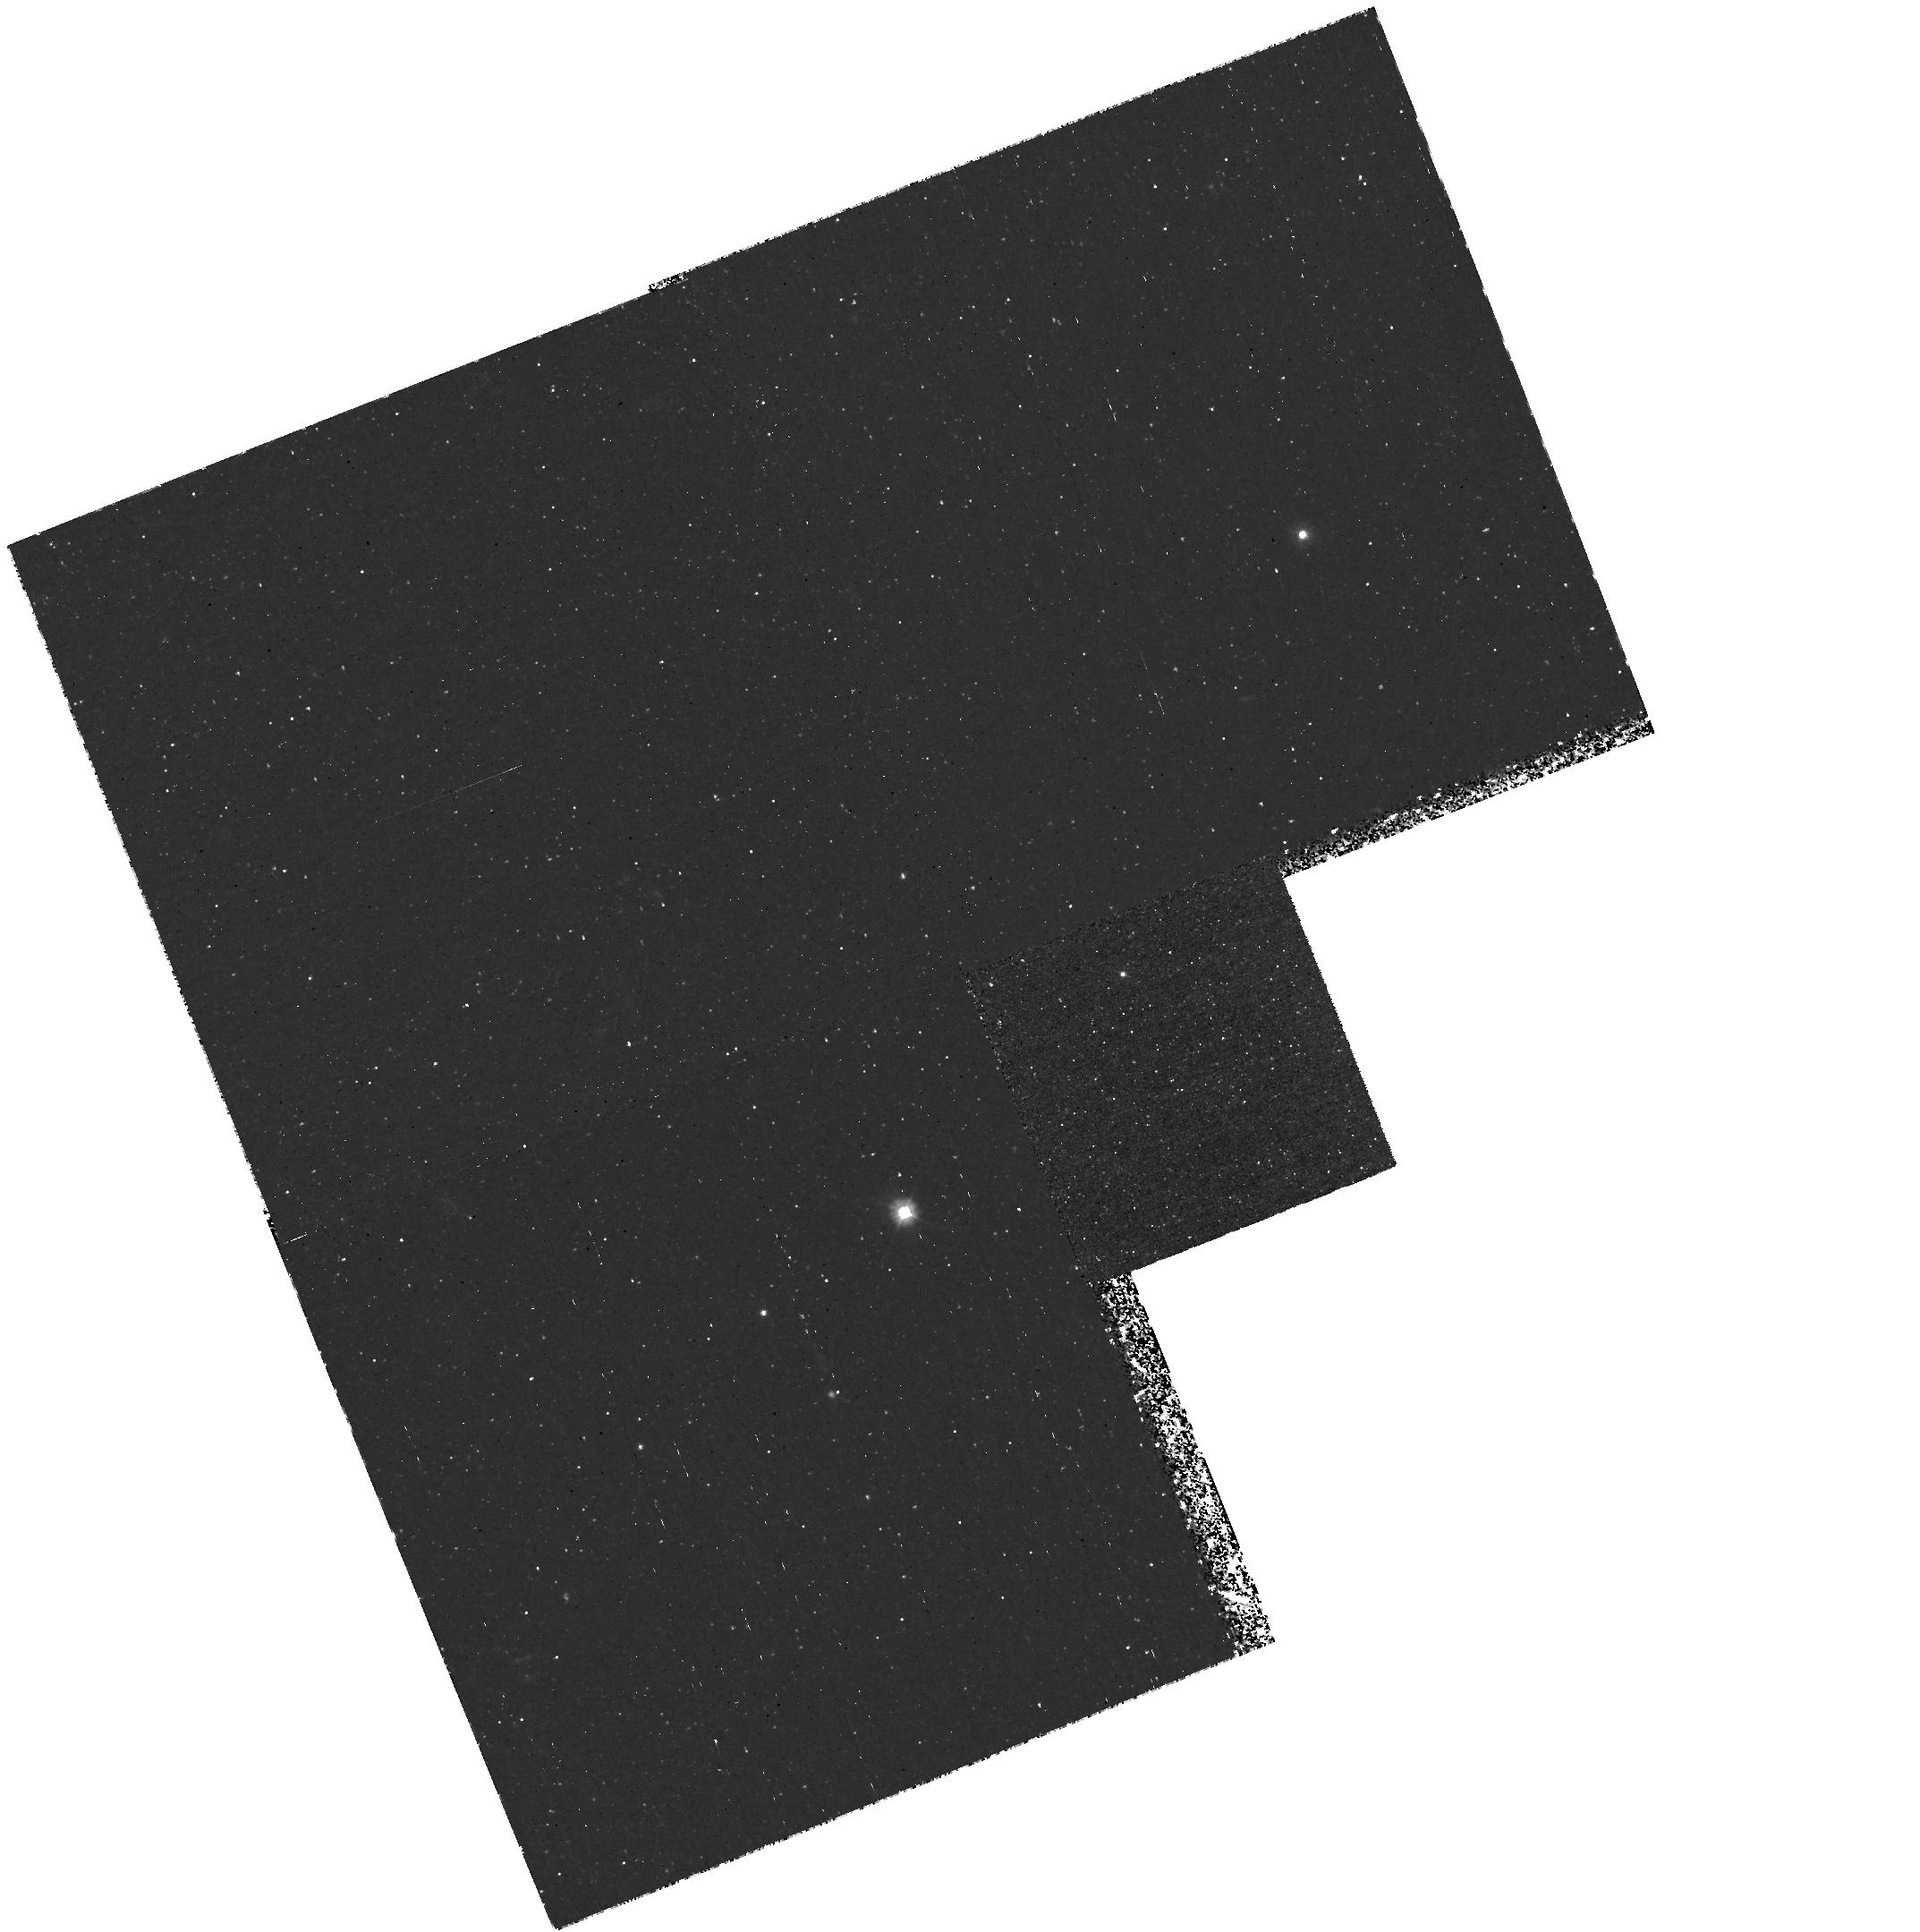
Target: Q2206-PAR. Instrument: WFPC2/PC. Filter: F300W. Exposure: 2.8 h. Observation ID: hst_7334_02_wfpc2_pc_f300w_u53l02

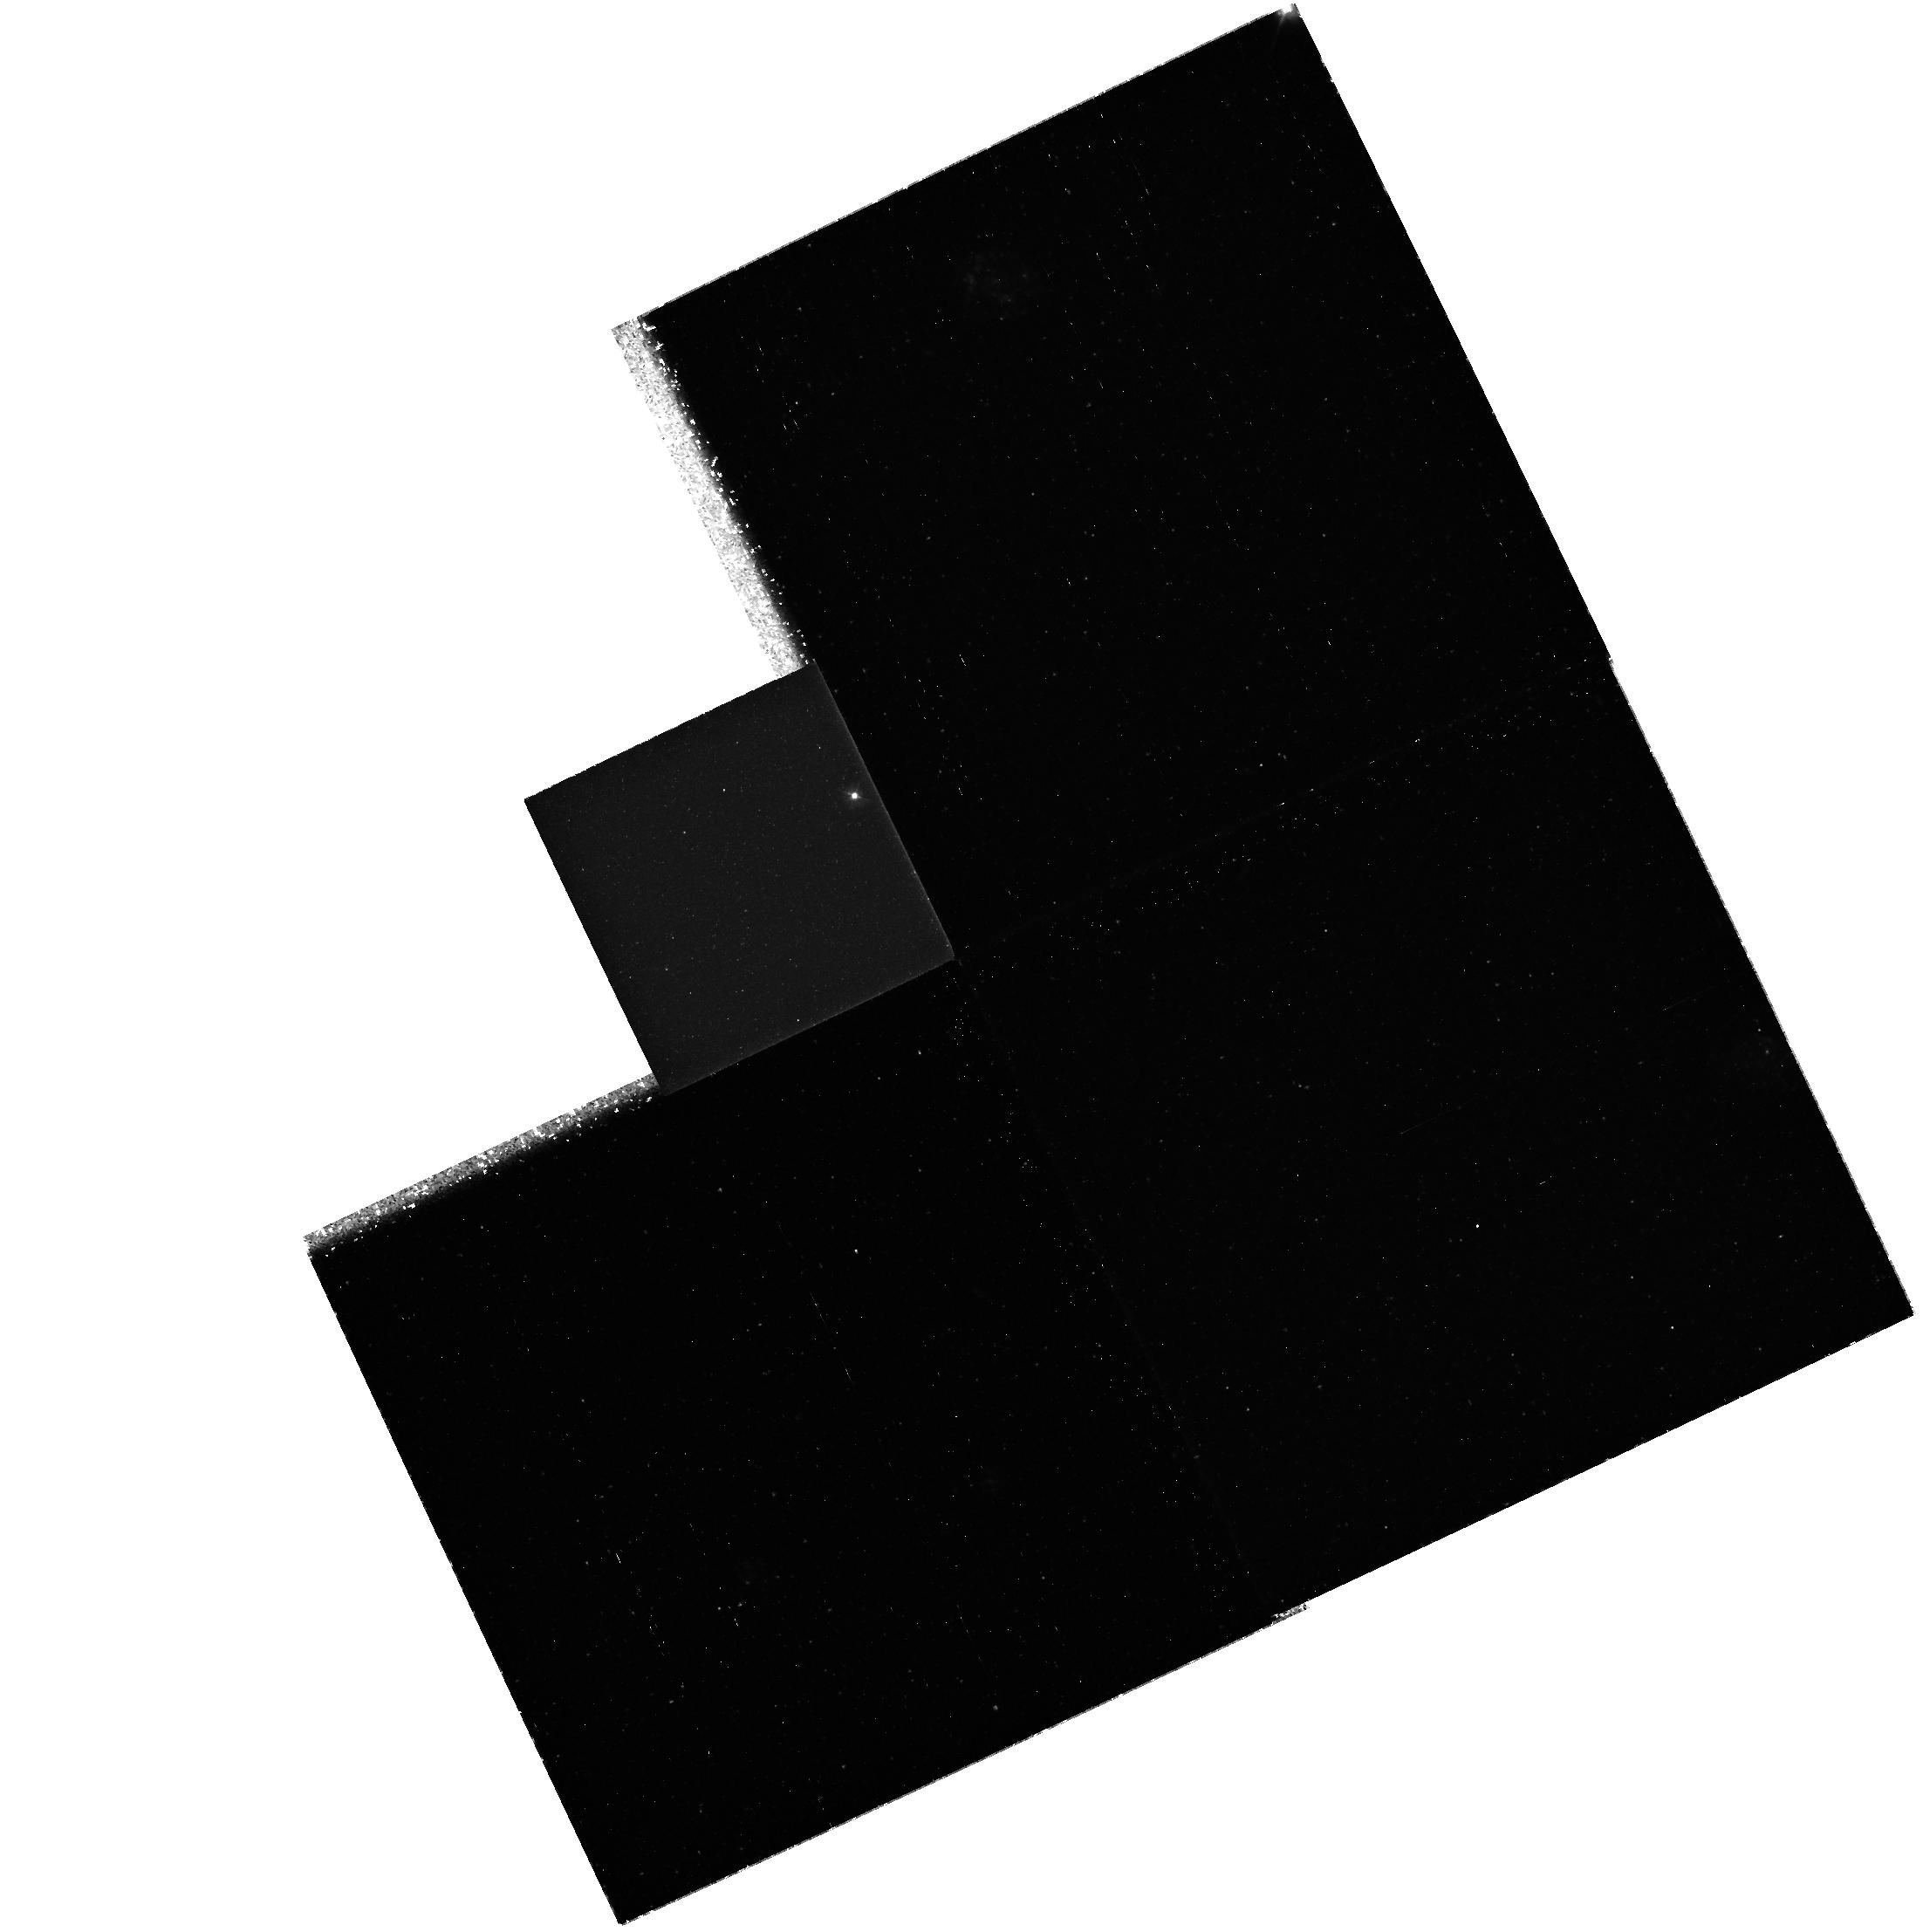
Target: Q2206-PAR. Instrument: WFPC2/PC. Filter: F300W. Exposure: 2.8 h. Observation ID: hst_7334_06_wfpc2_pc_f300w_u53l06

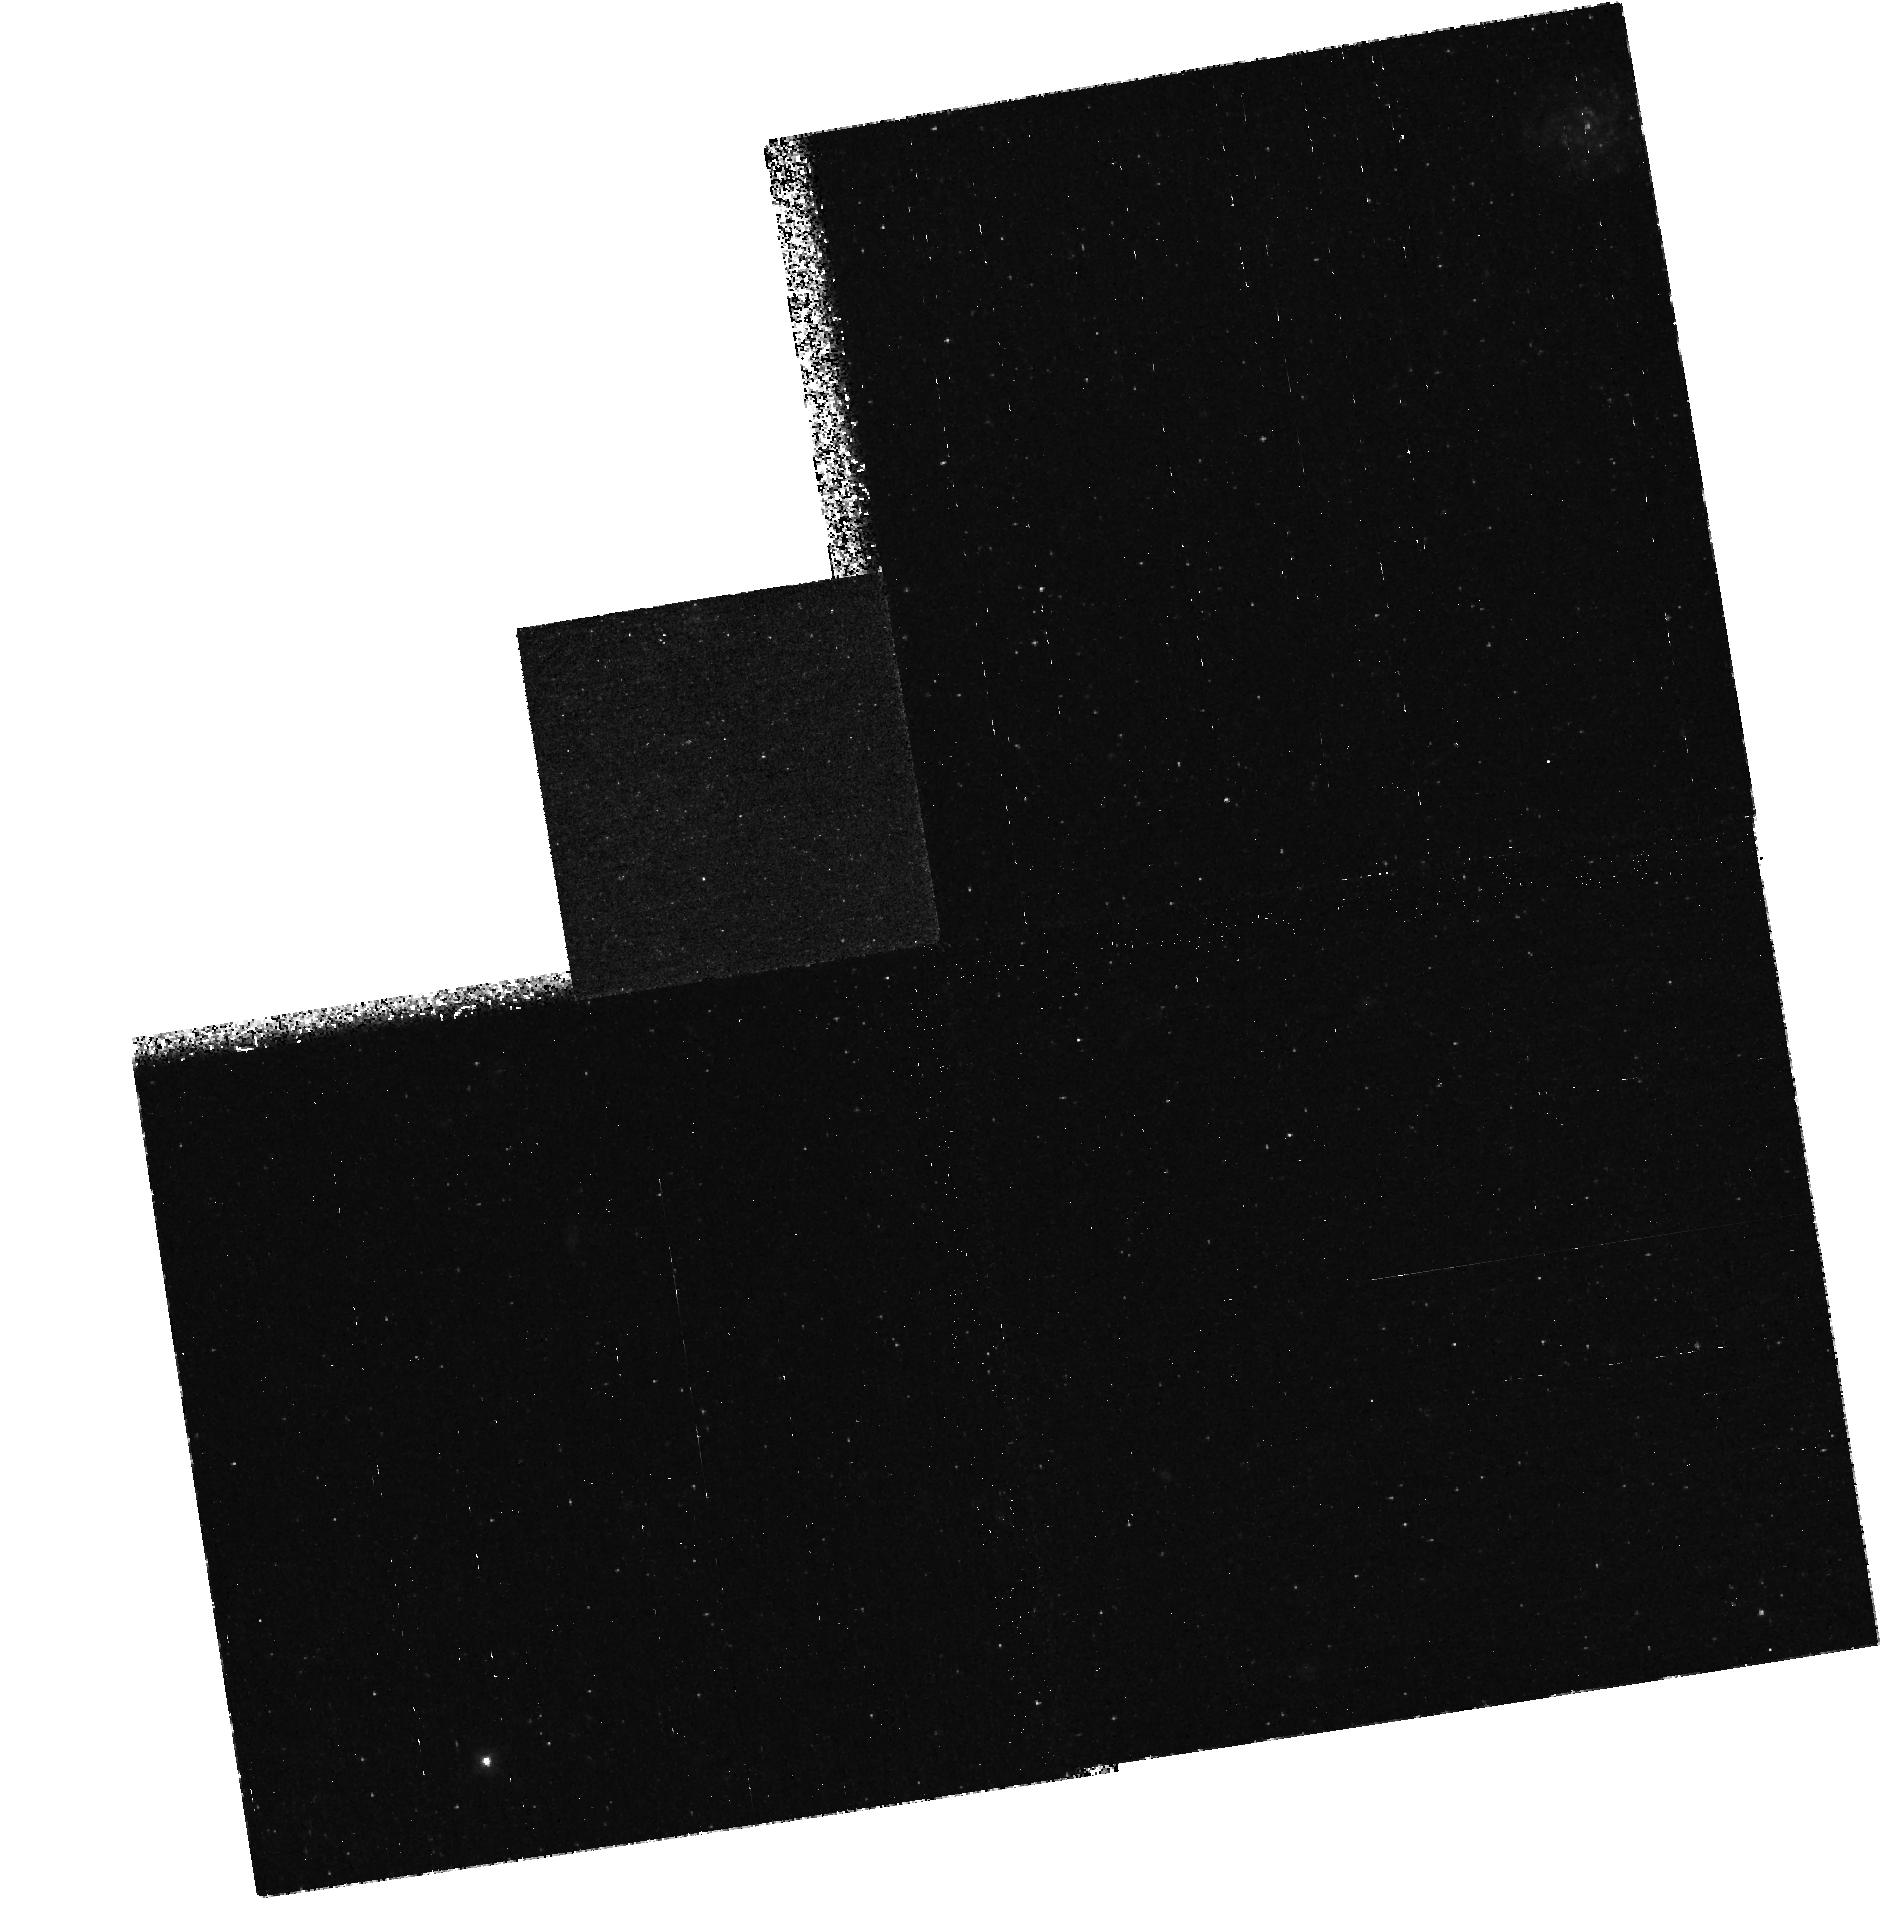
Target: Q2206-PAR. Instrument: WFPC2/PC. Filter: F300W. Exposure: 2.8 h. Observation ID: hst_7334_54_wfpc2_pc_f300w_u53l54

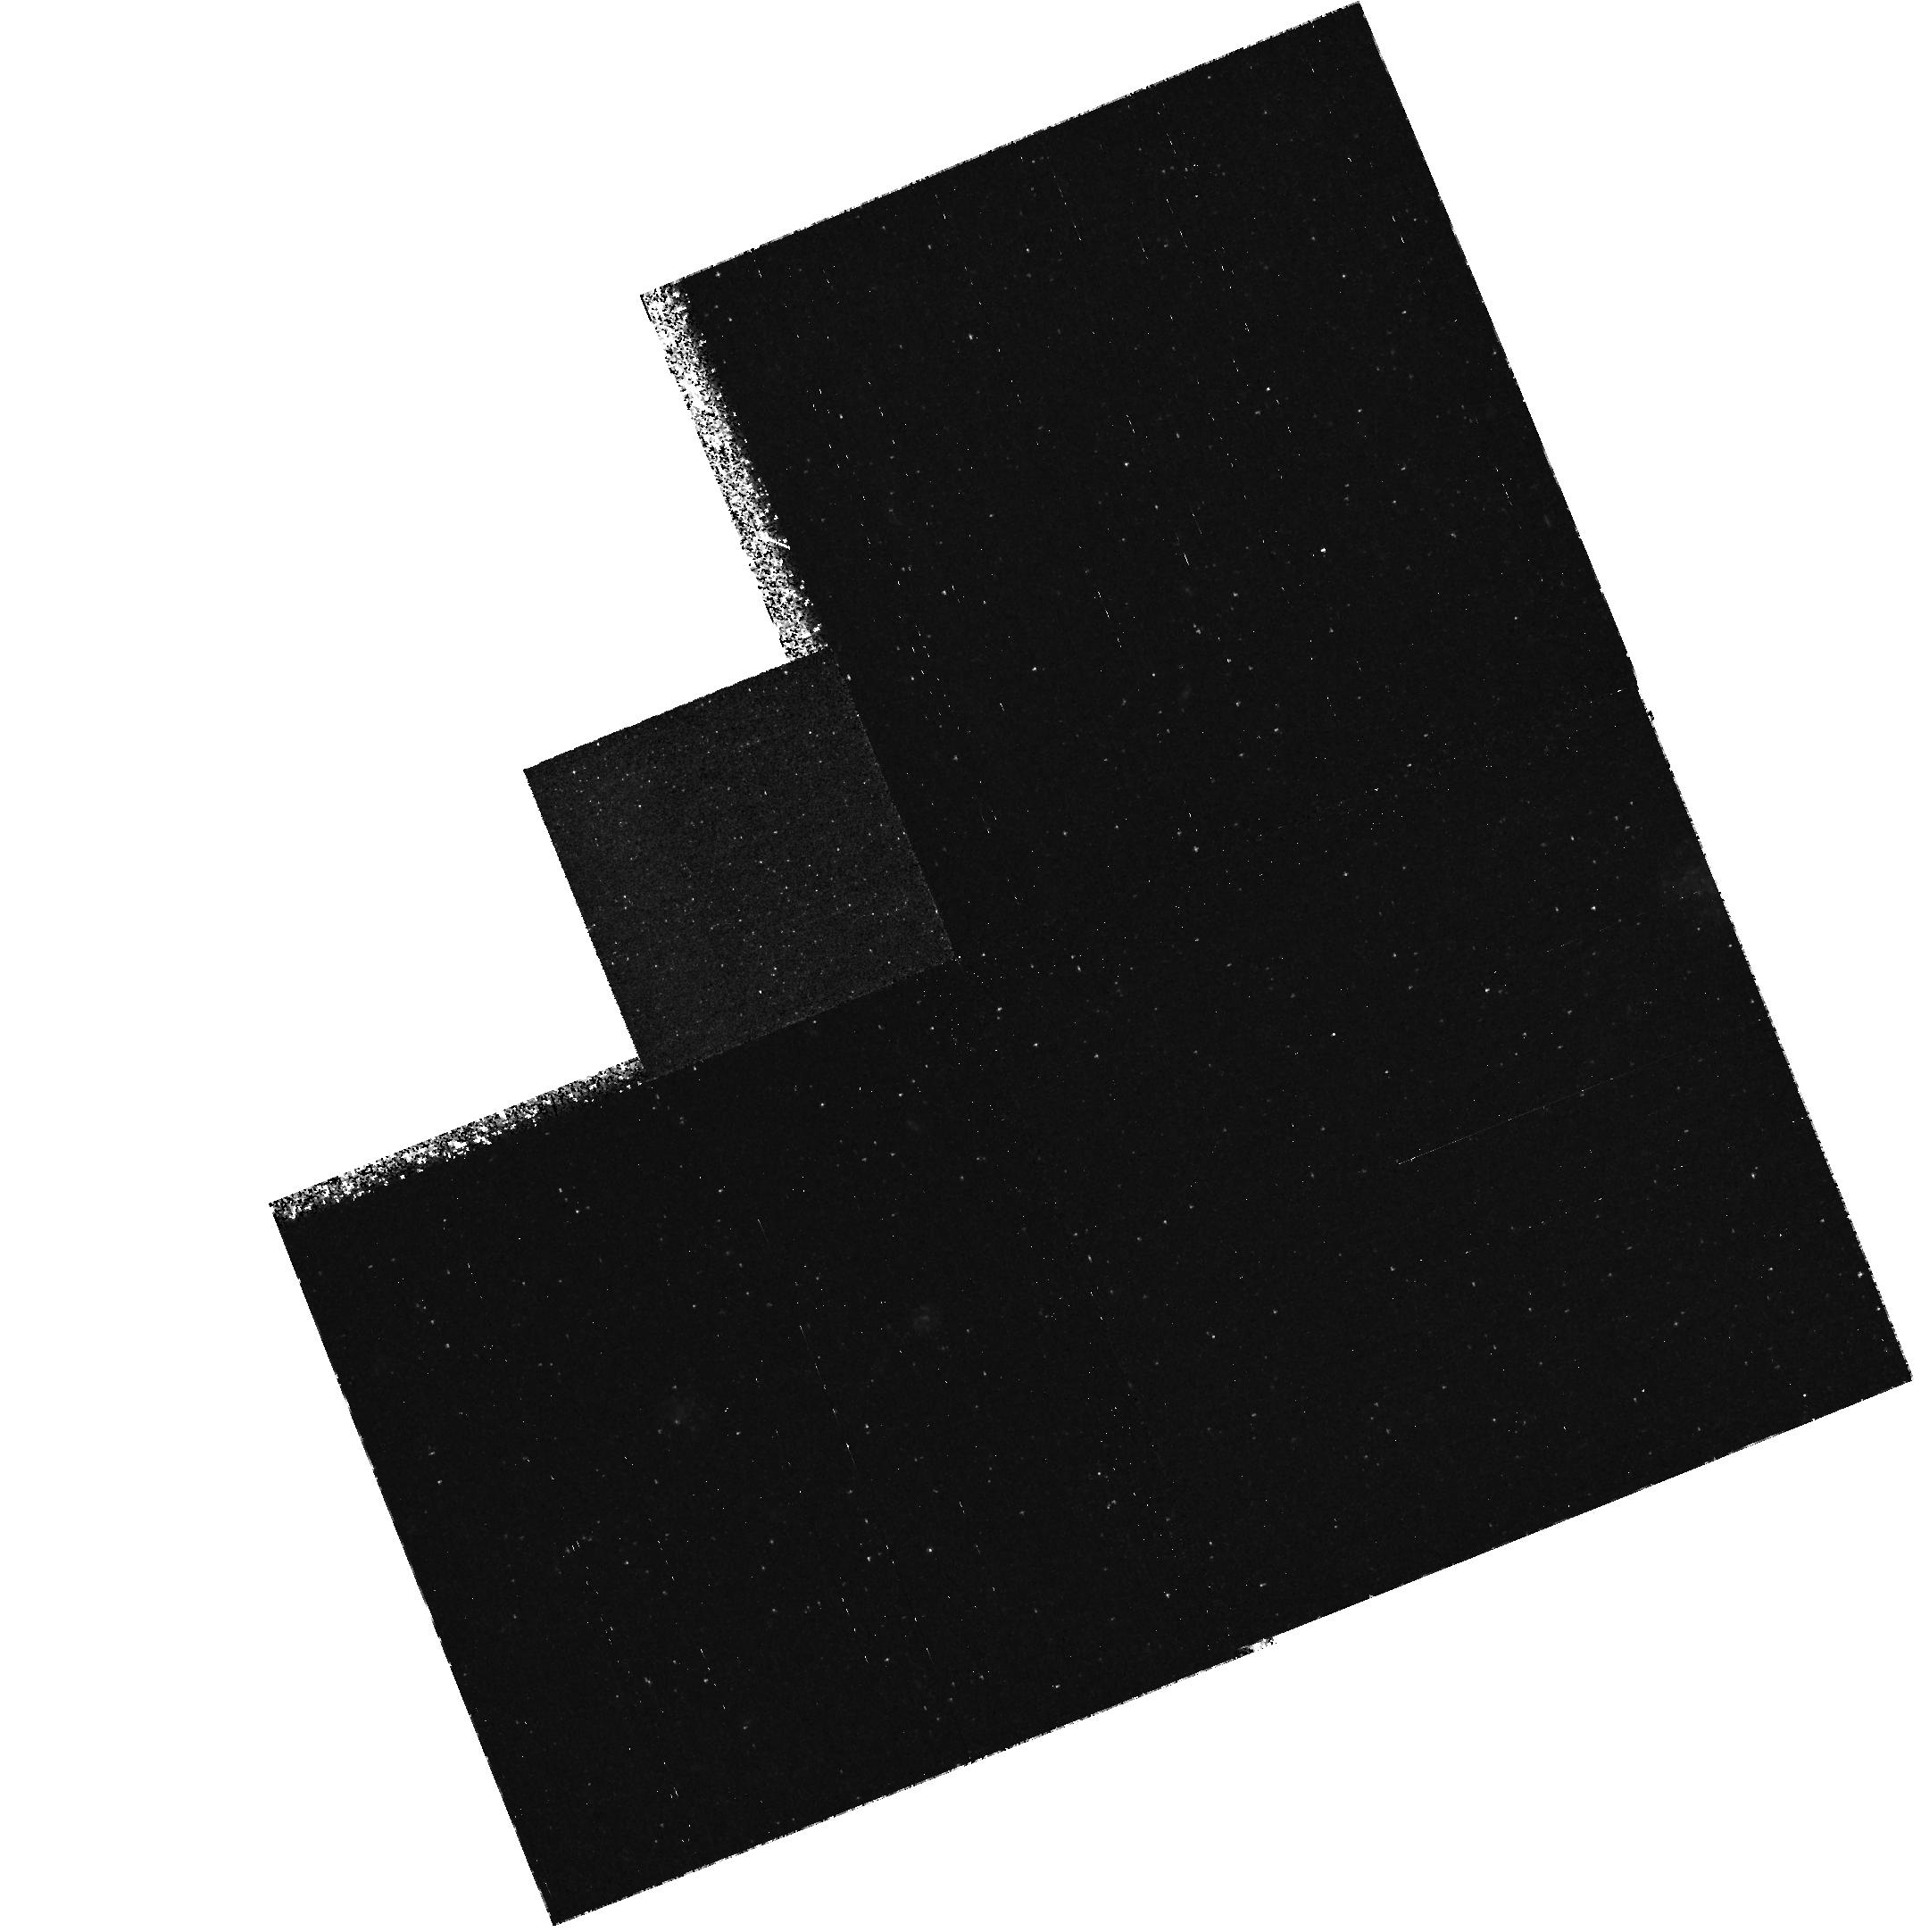
Target: Q2206-PAR. Instrument: WFPC2/PC. Filter: F300W. Exposure: 2.3 h. Observation ID: hst_7334_04_wfpc2_pc_f300w_u53l04

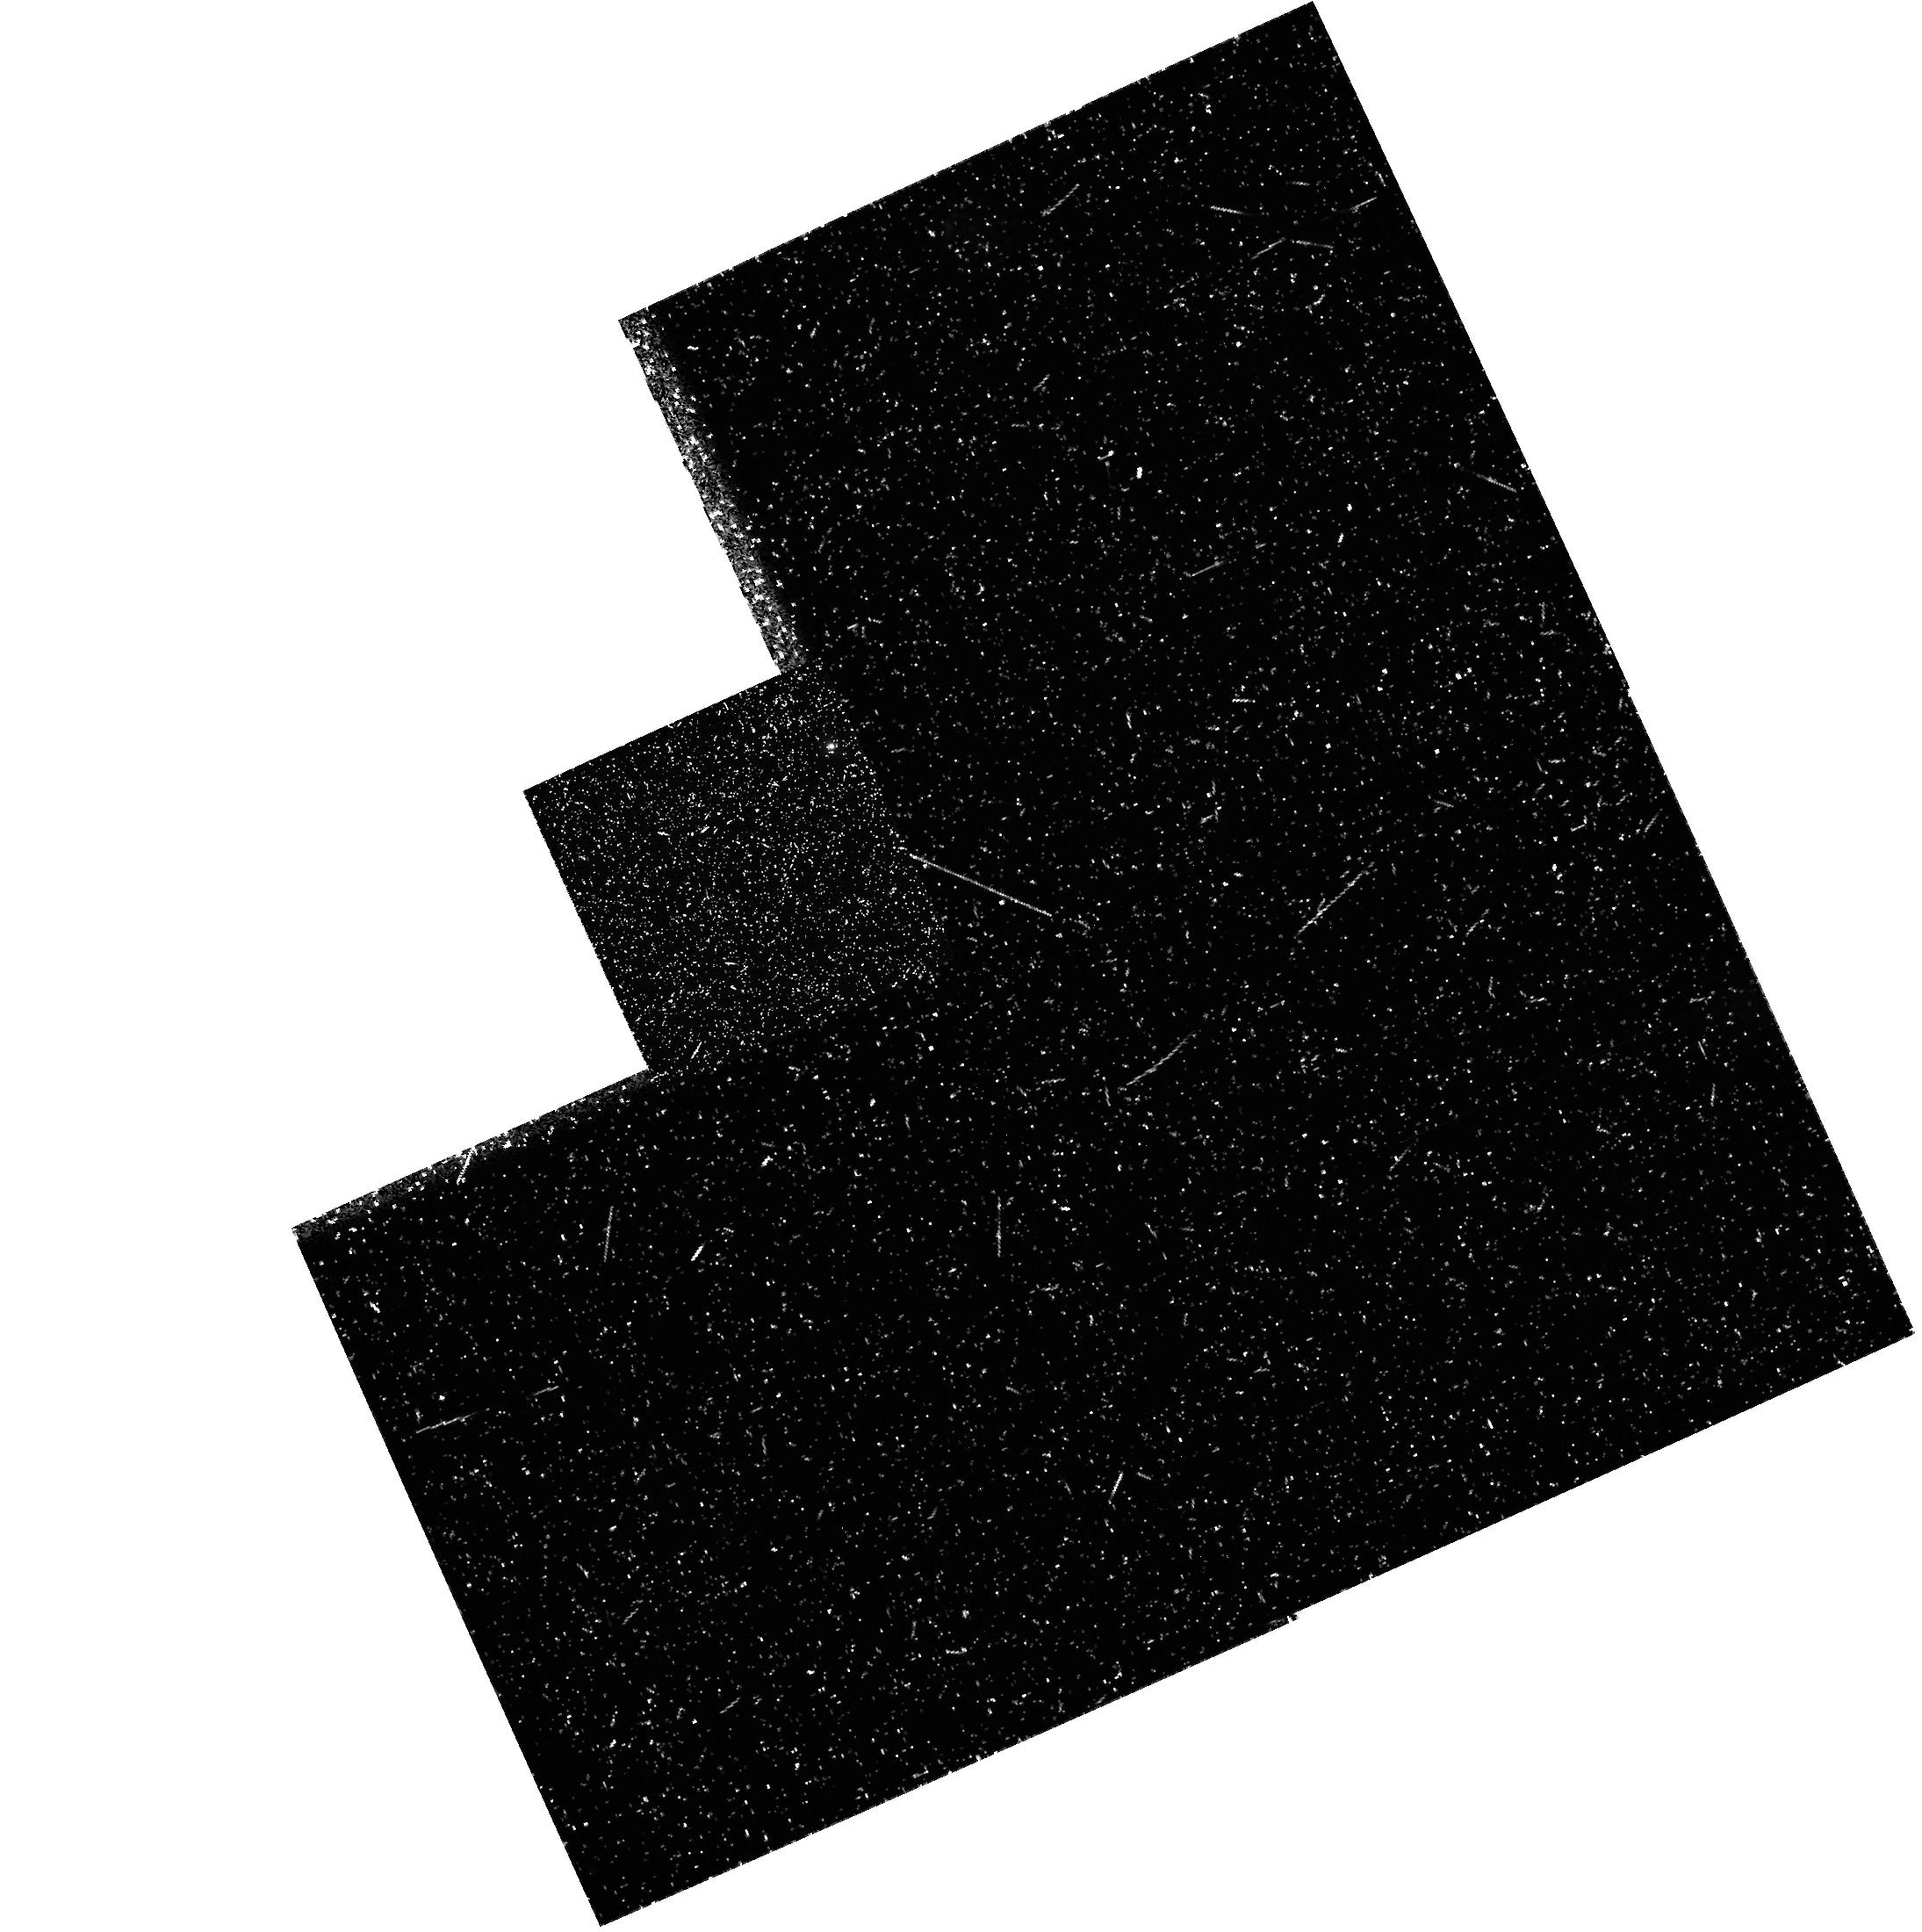
Target: Q2206-PAR. Instrument: WFPC2/PC. Filter: F300W. Exposure: 27 min. Observation ID: hst_7334_07_wfpc2_pc_f300w_u53l07

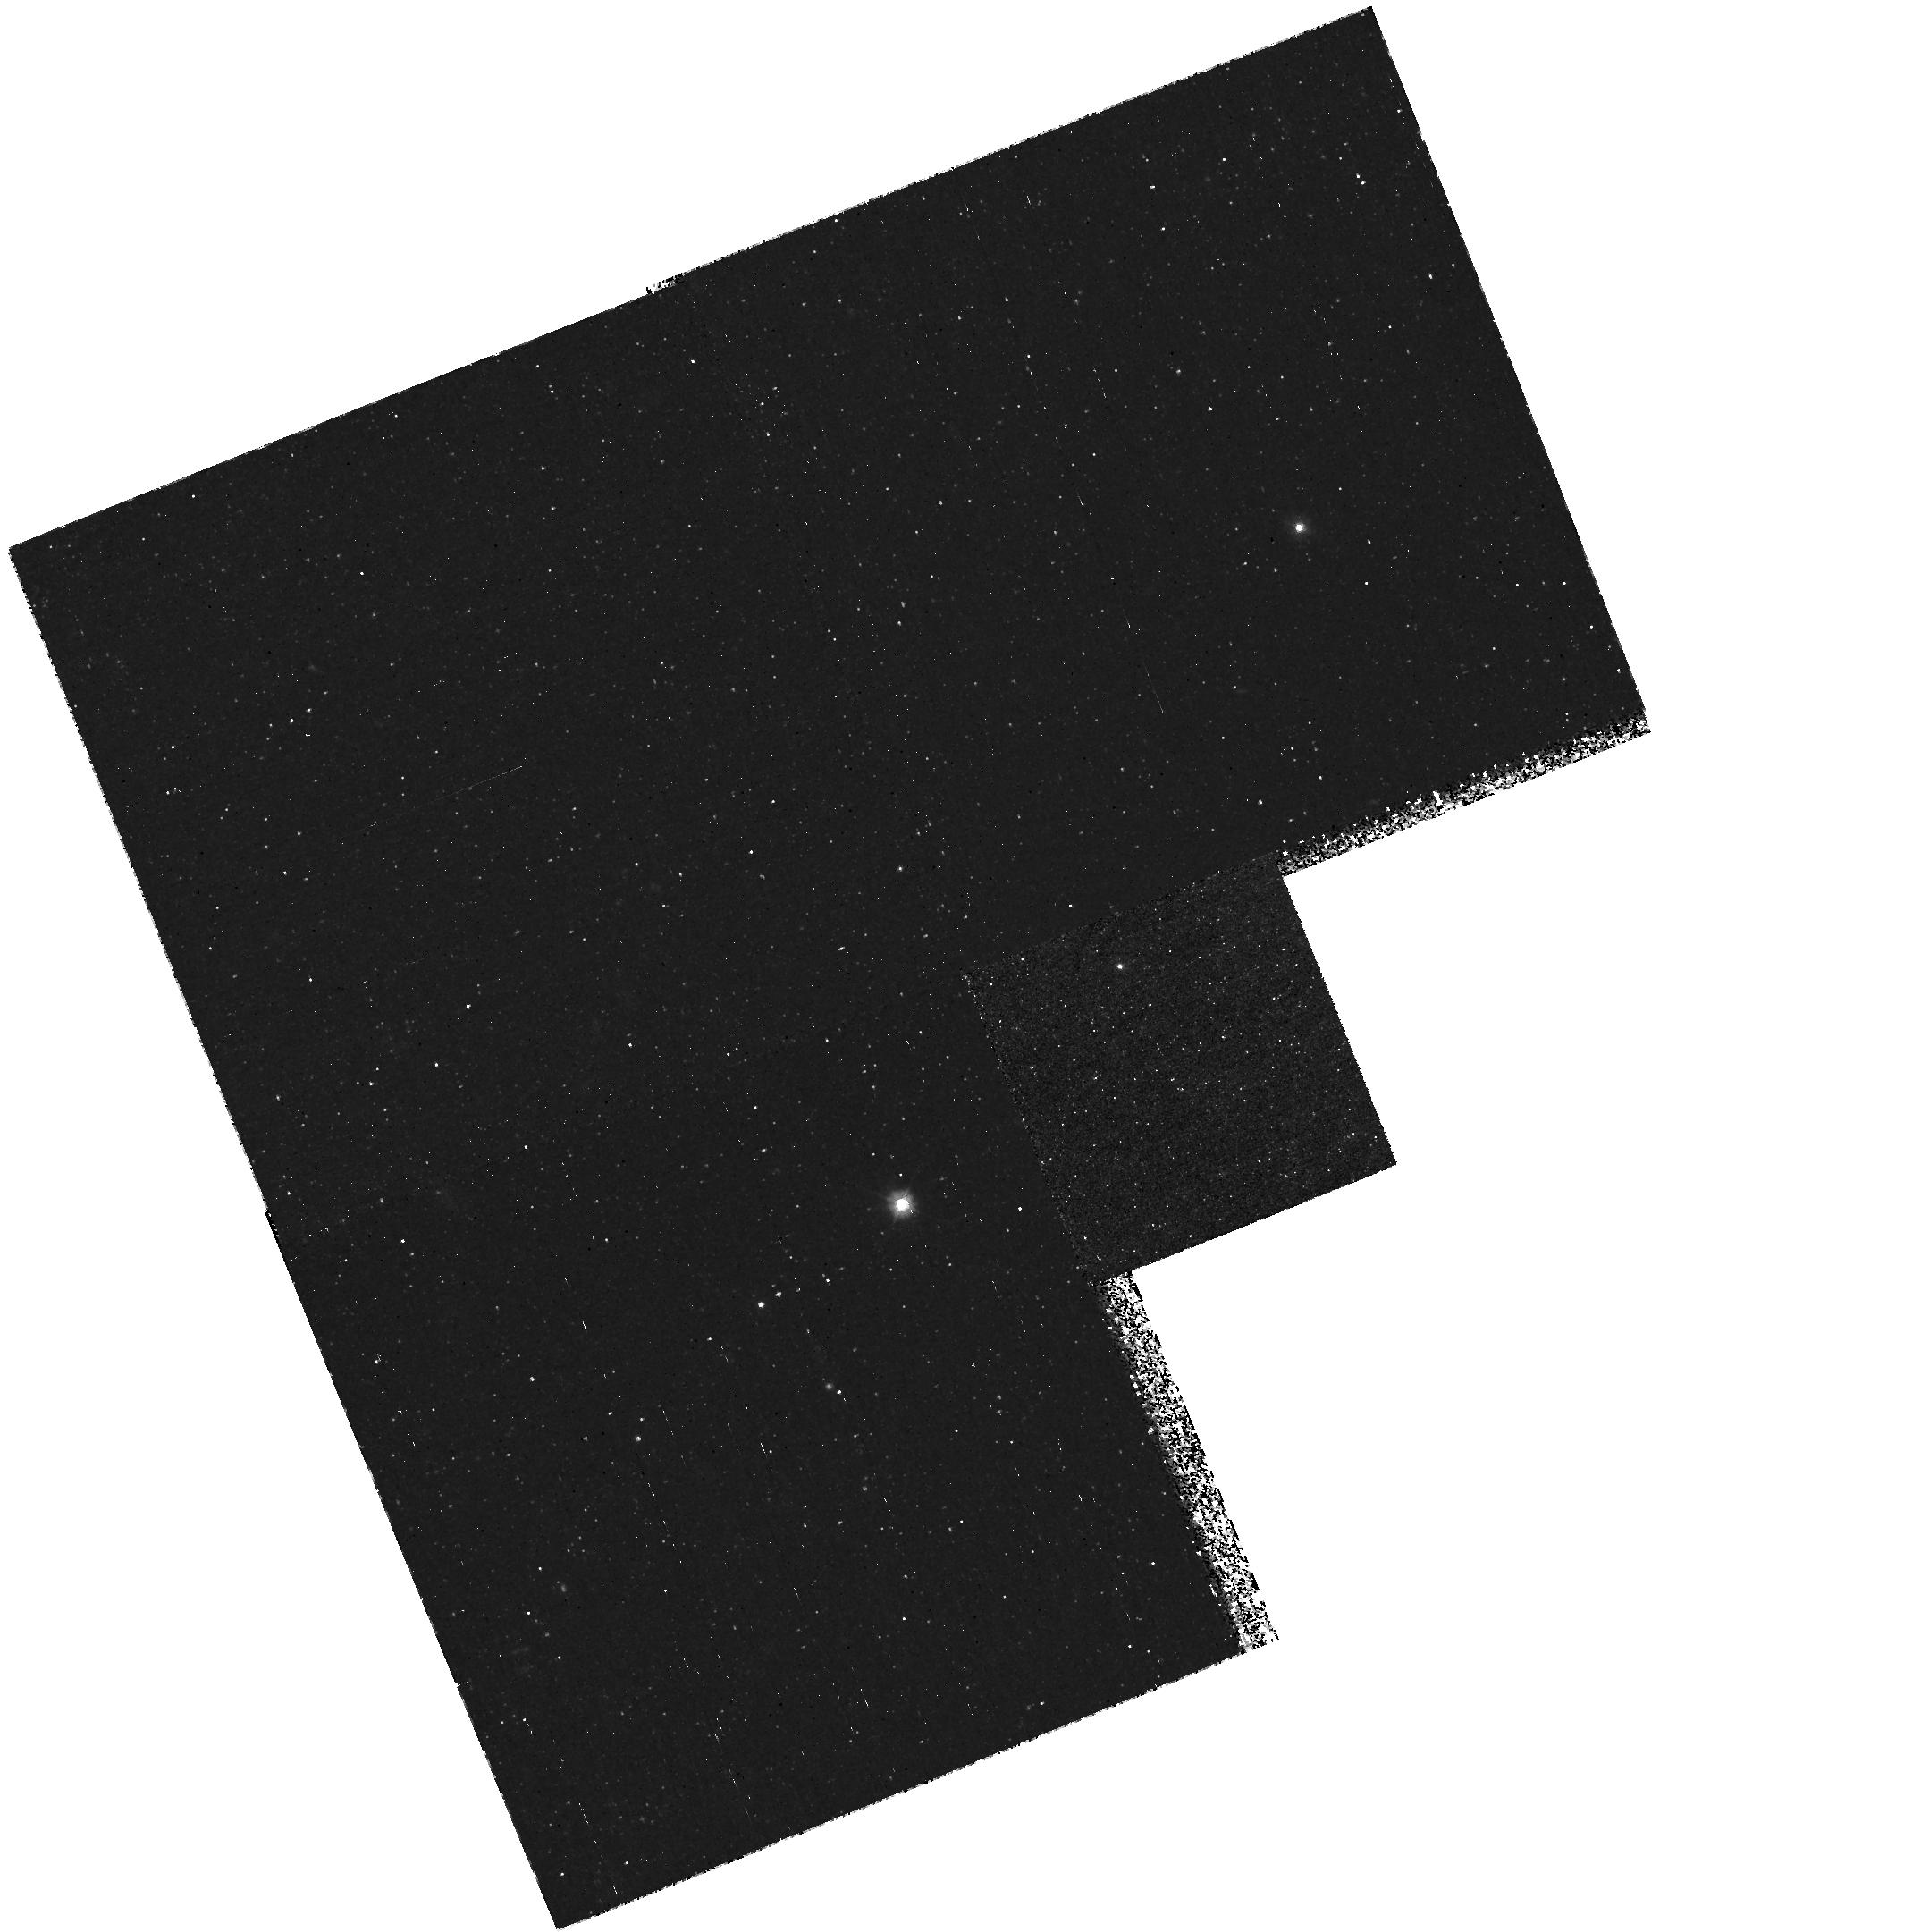
Target: Q2206-PAR. Instrument: WFPC2/PC. Filter: F300W. Exposure: 2.8 h. Observation ID: hst_7334_03_wfpc2_pc_f300w_u53l03

The Primordial Abundance of Deuterium From a Metal-Poor Damped Lyman Alpha System (PI: Pettini, Max)

We propose that the chances of measuring D/H reliably are greatly enhanced by targeting selected damped Ly-alpha systems of low metallicity; this strategy circumvents many of the uncertainties which affect previous attempts at measuring D/H. In particular, with our method it will be possible to detect D absorption in many Lyman series lines and the chance of contamination by interloper H clouds is reduced by a factor of > 150. A 21-hour exposure with STIS---requiring a 31 orbit allocation---will allow us the measure D/H to better than 30 percent.